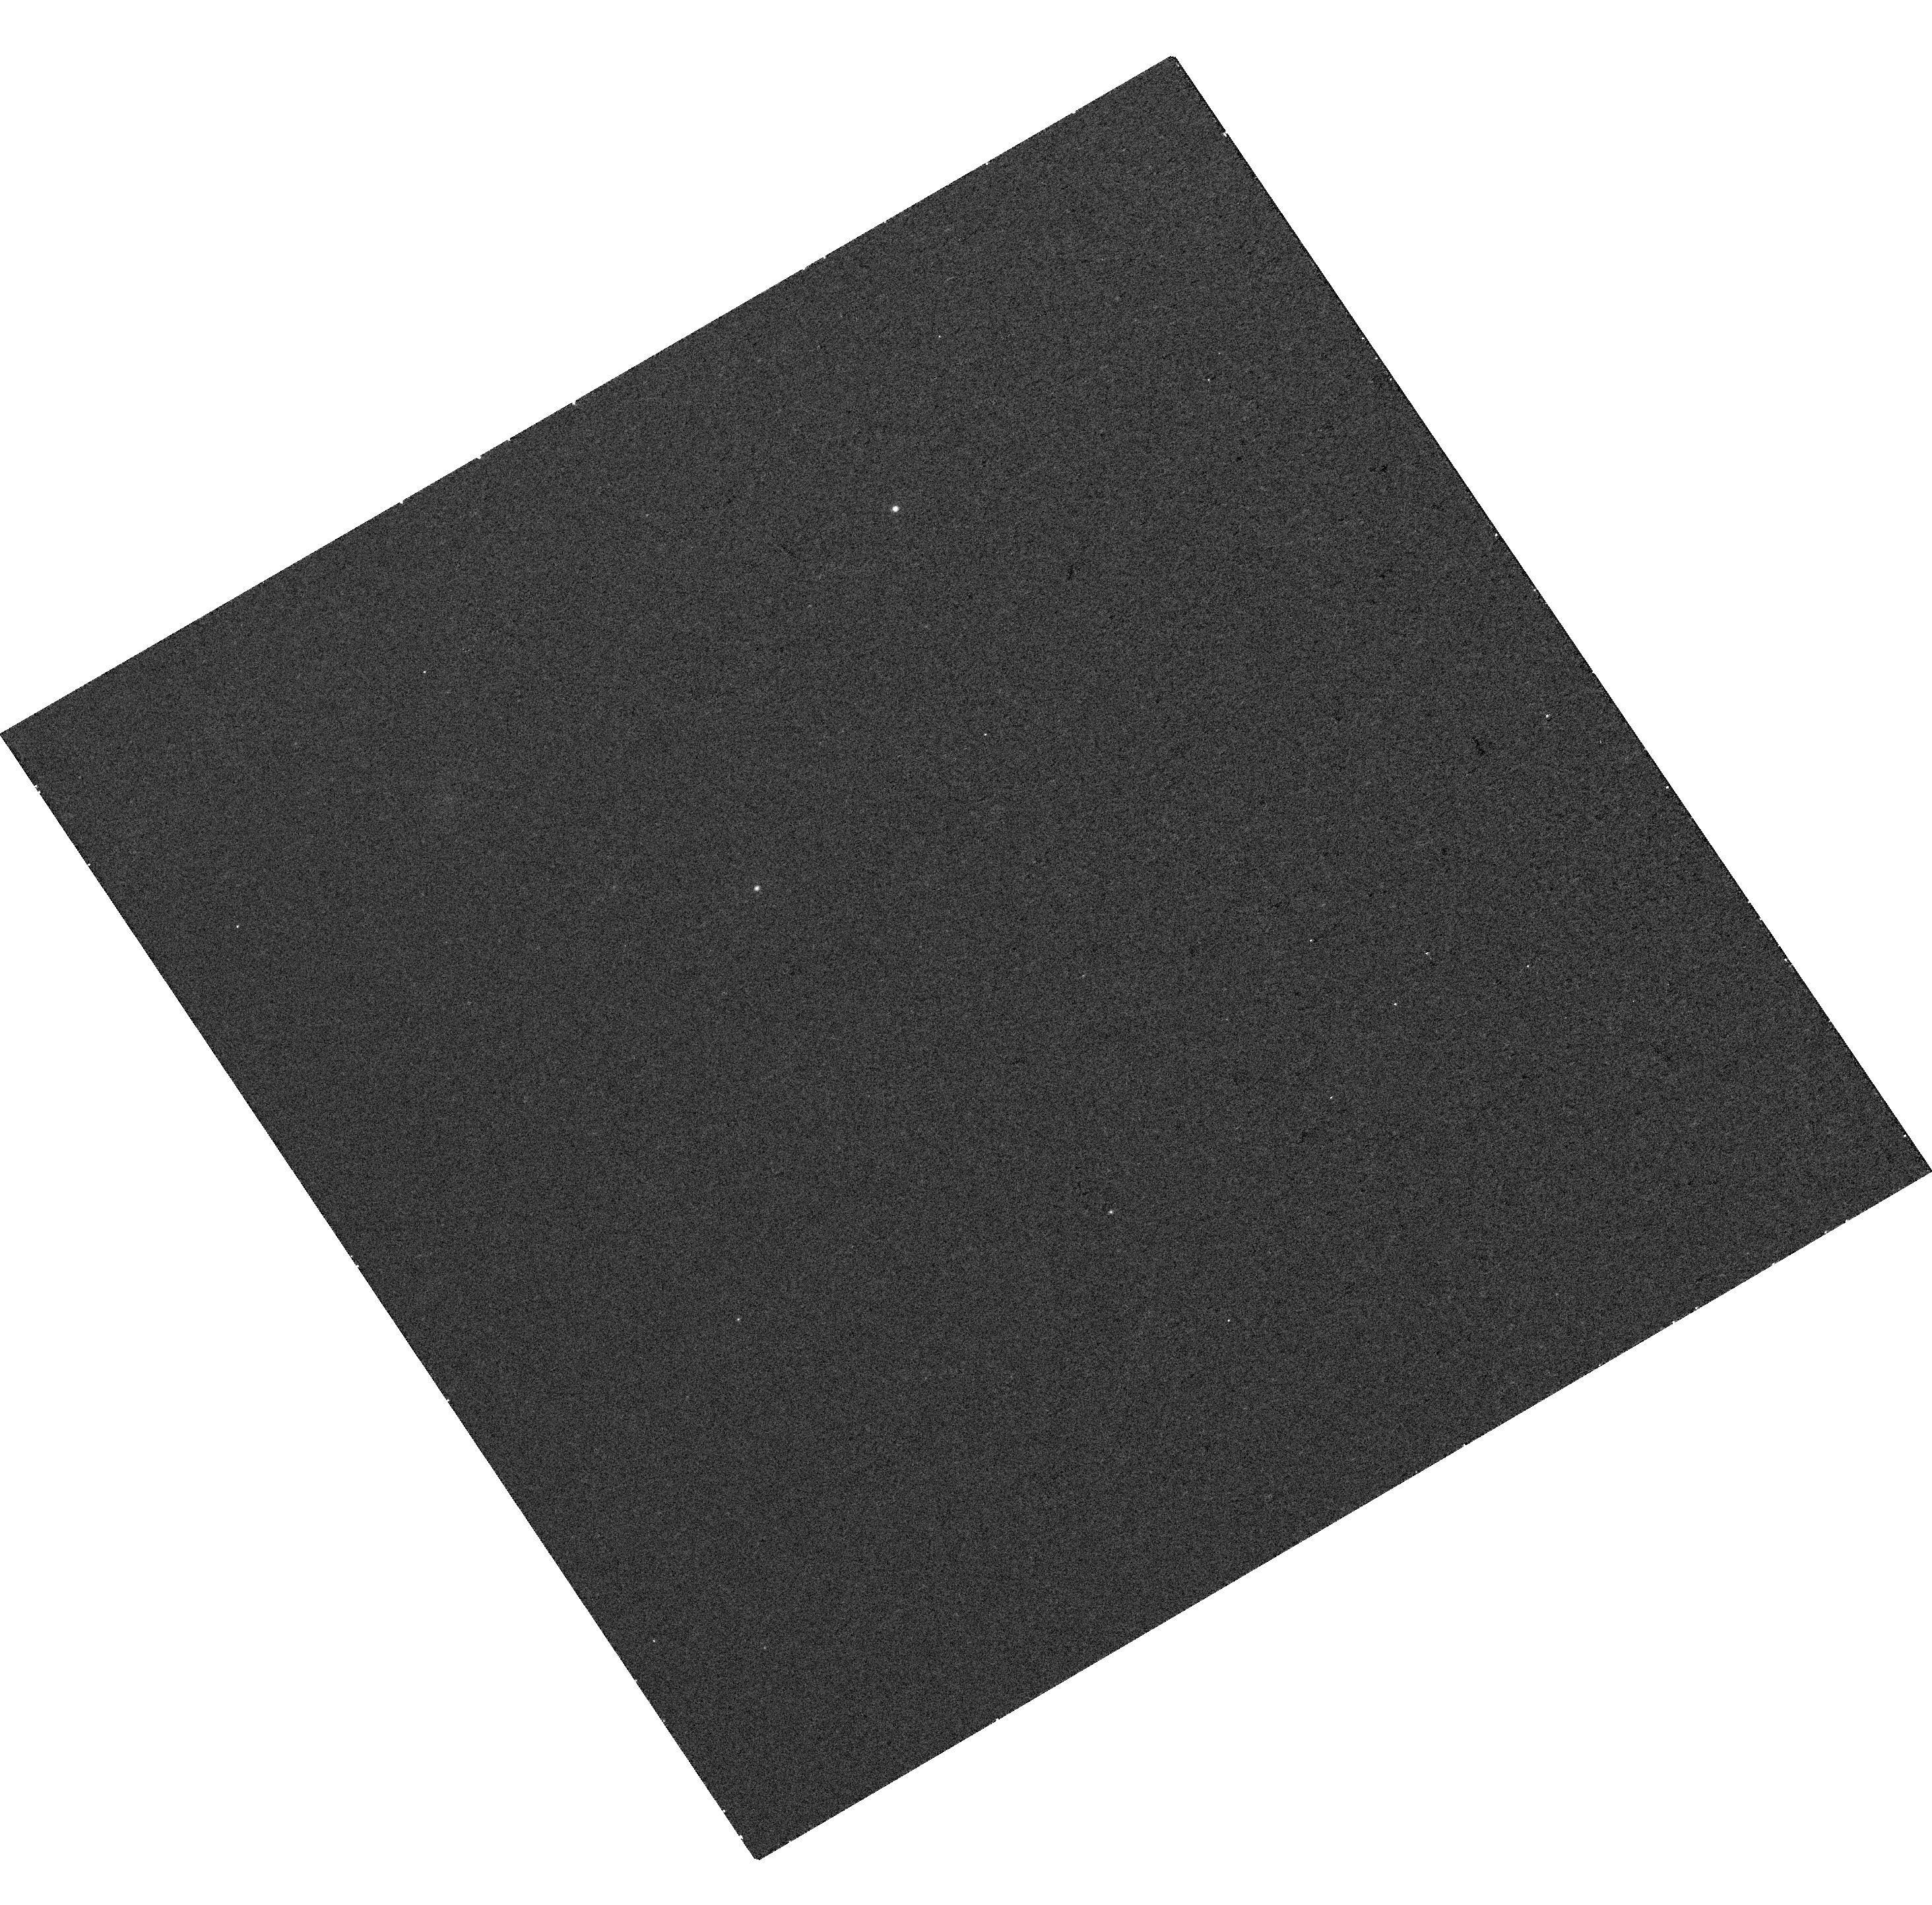
Target: TAURUS2
Instrument: WFC3/UVIS
Filter: F850LP
Exposure: 14 min
Observation ID: hst_15628_07_wfc3_uvis_f850lp_idxq07

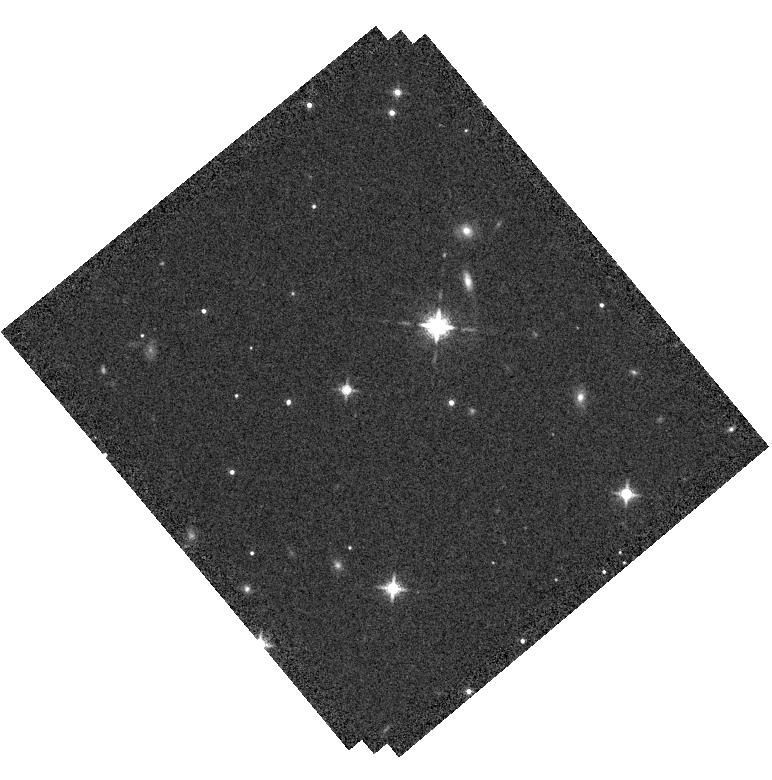
Target: PSOJ077.1+25
Instrument: WFC3/IR
Filter: F127M
Exposure: 10 min
Observation ID: hst_15628_10_wfc3_ir_f127m_idxq10

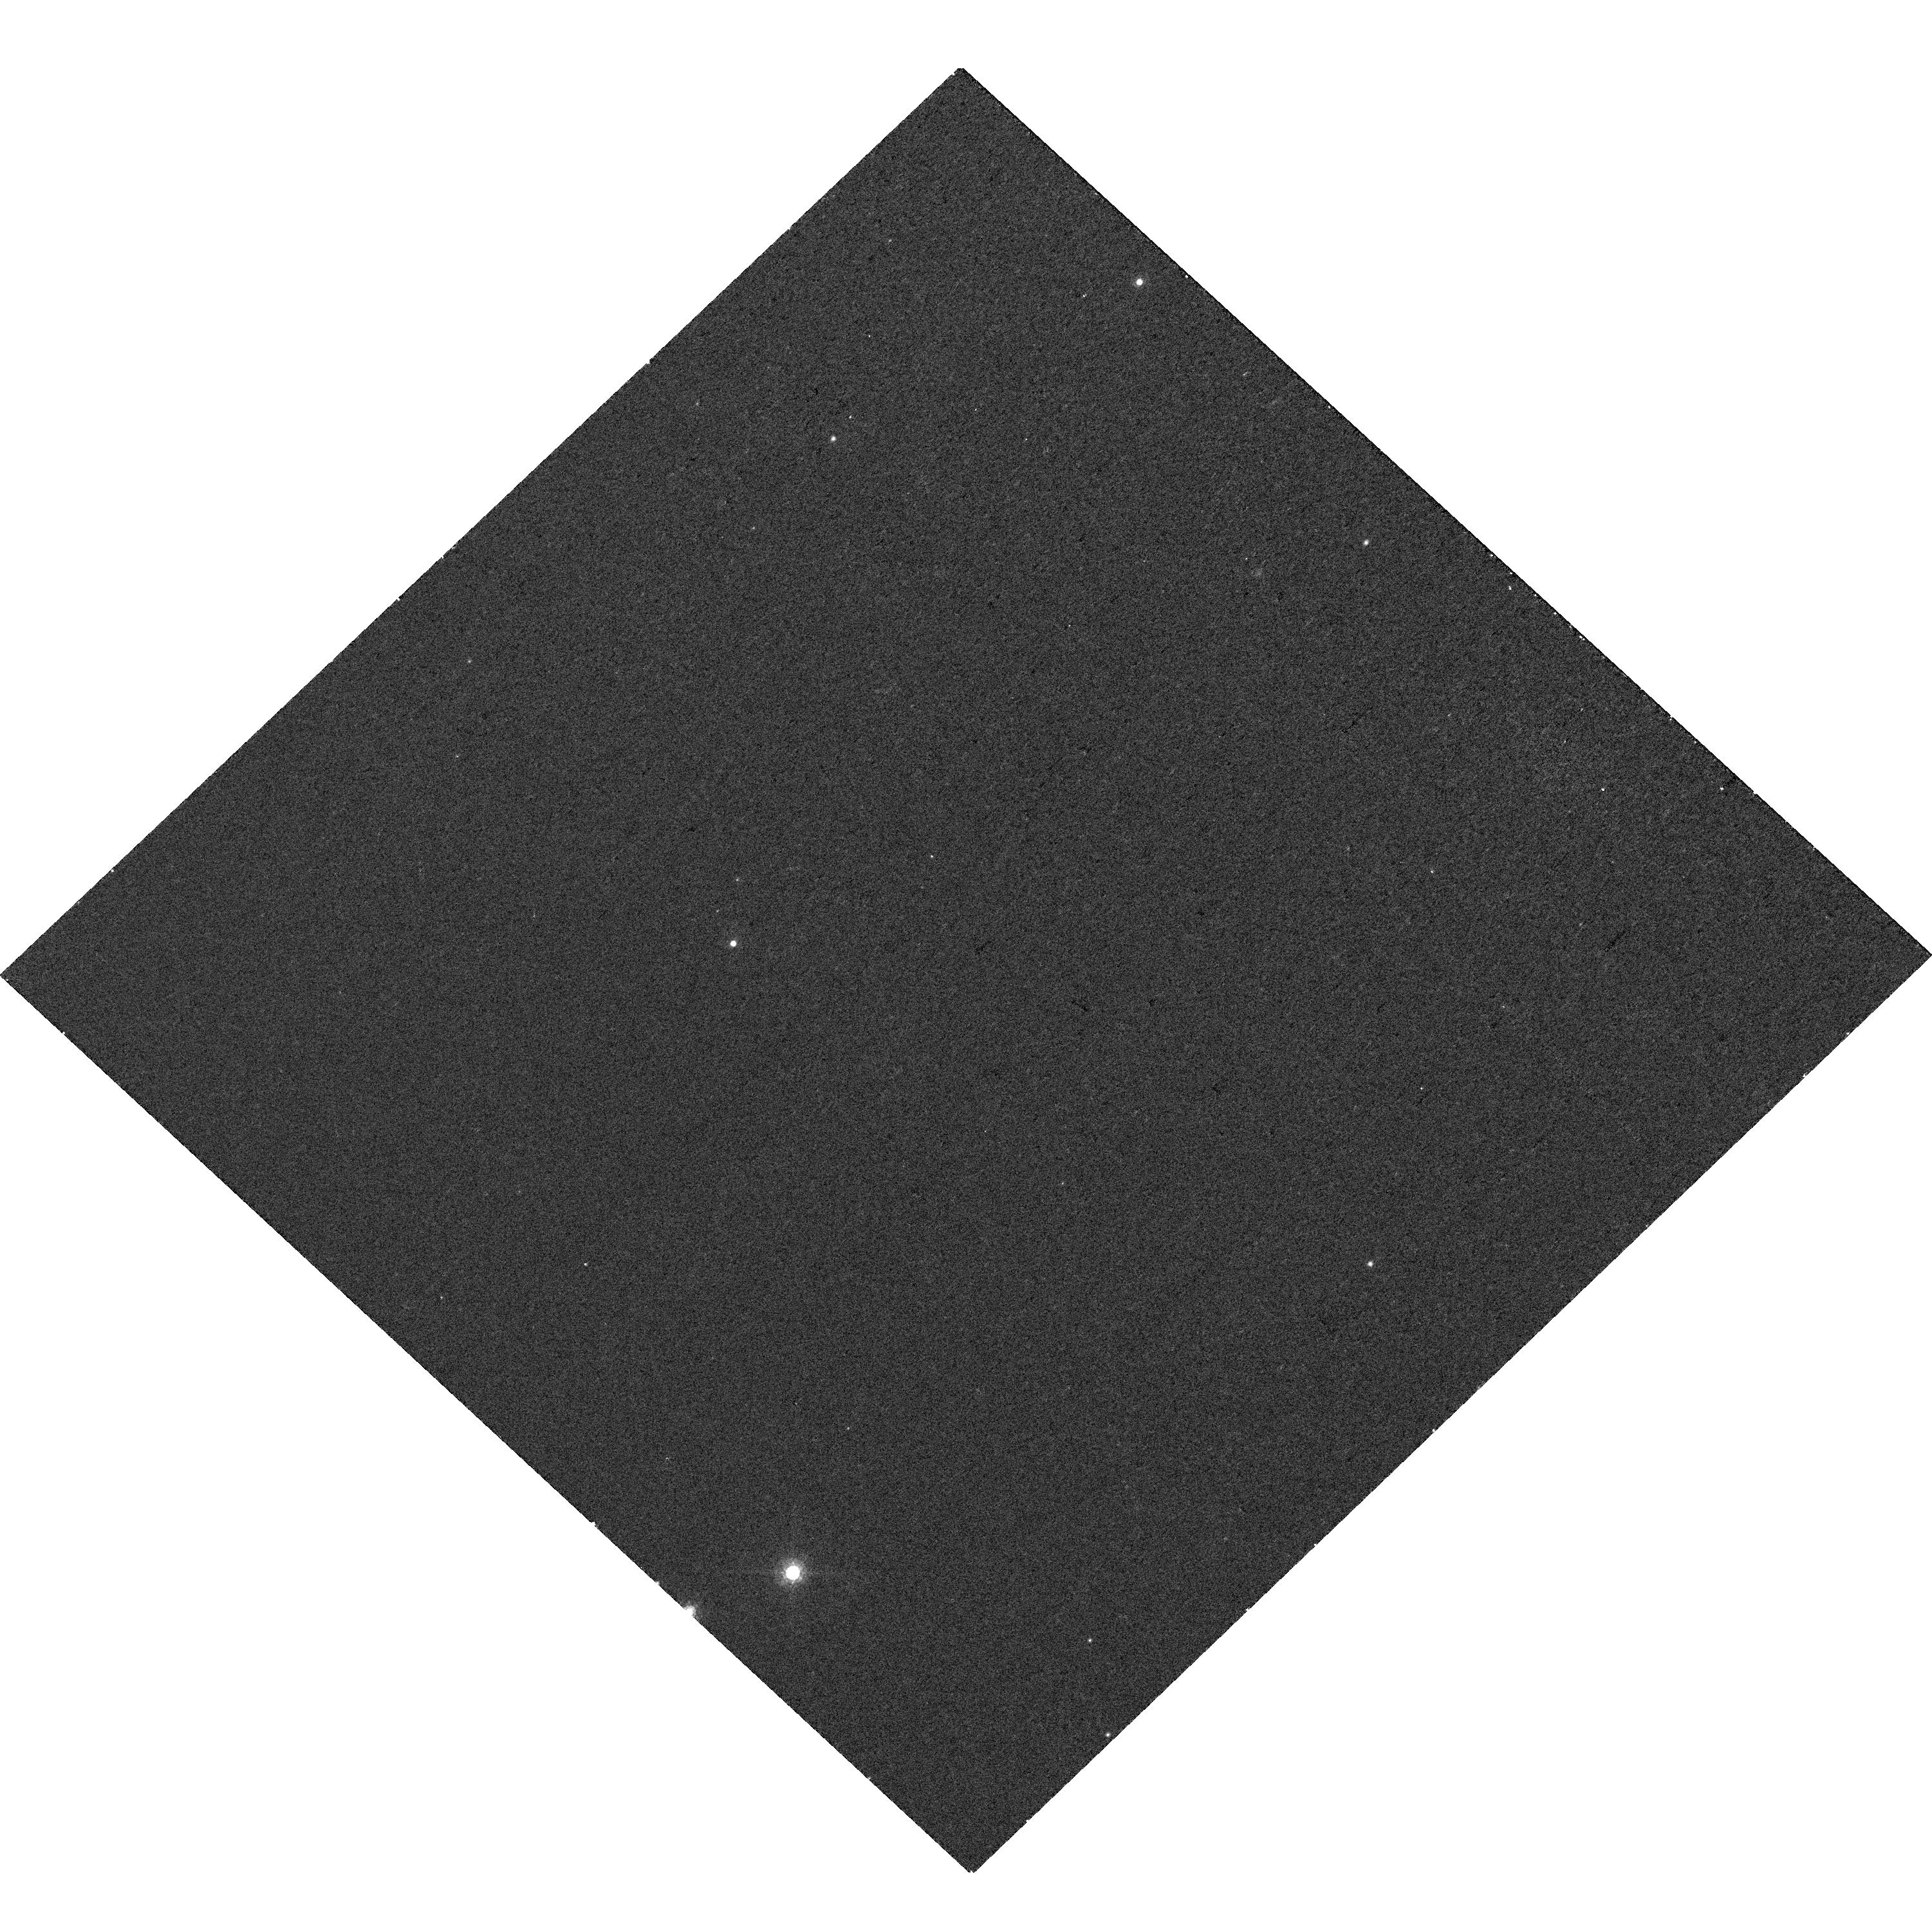
Target: TAURUS8
Instrument: WFC3/UVIS
Filter: F850LP
Exposure: 13 min
Observation ID: hst_15628_13_wfc3_uvis_f850lp_idxq13

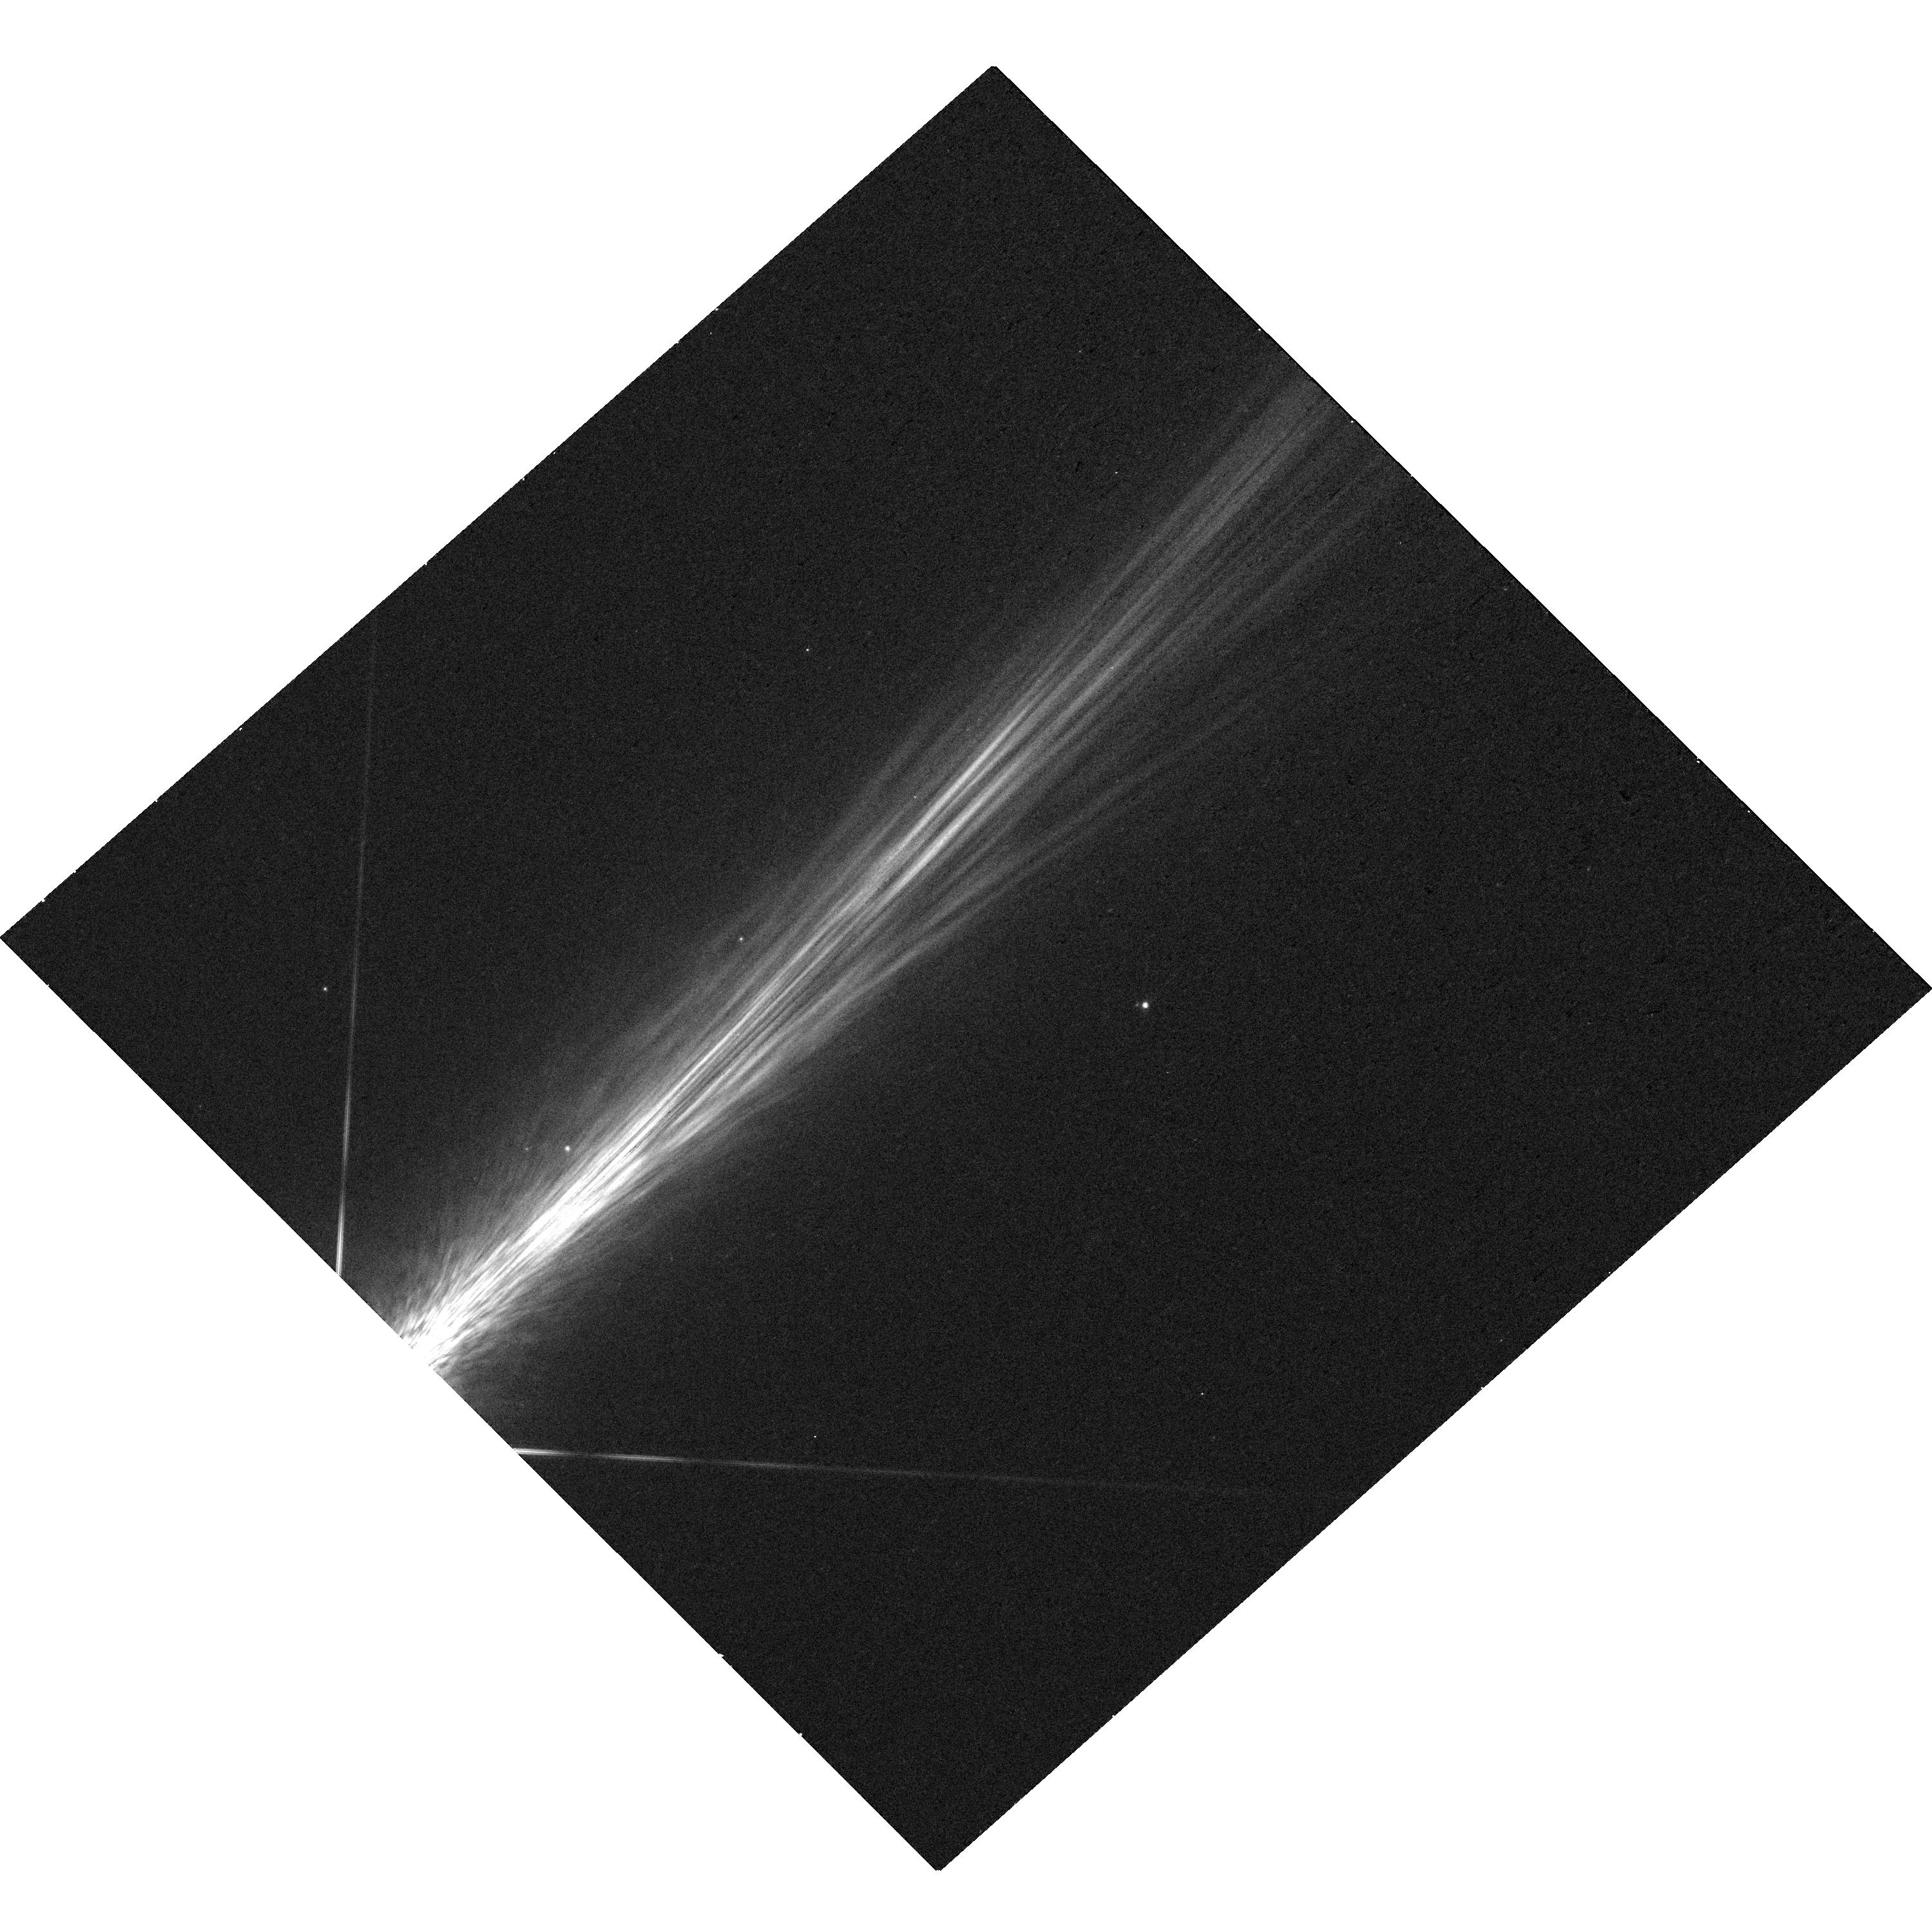
Target: SERPENS6
Instrument: WFC3/UVIS
Filter: F850LP
Exposure: 13 min
Observation ID: hst_15628_31_wfc3_uvis_f850lp_idxq31

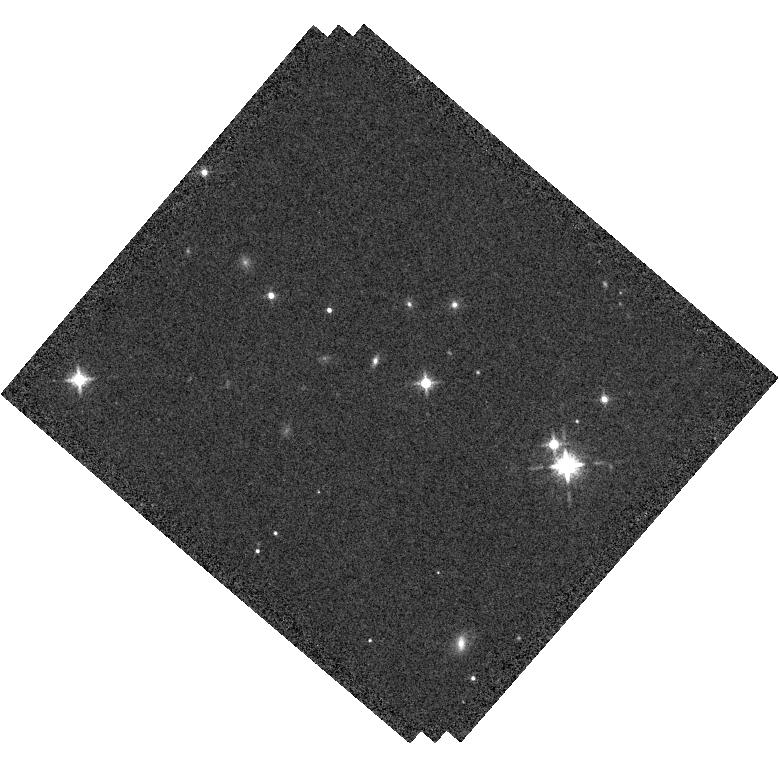
Target: WBIS1845+2758
Instrument: WFC3/IR
Filter: F127M
Exposure: 10 min
Observation ID: hst_15628_34_wfc3_ir_f127m_idxq34

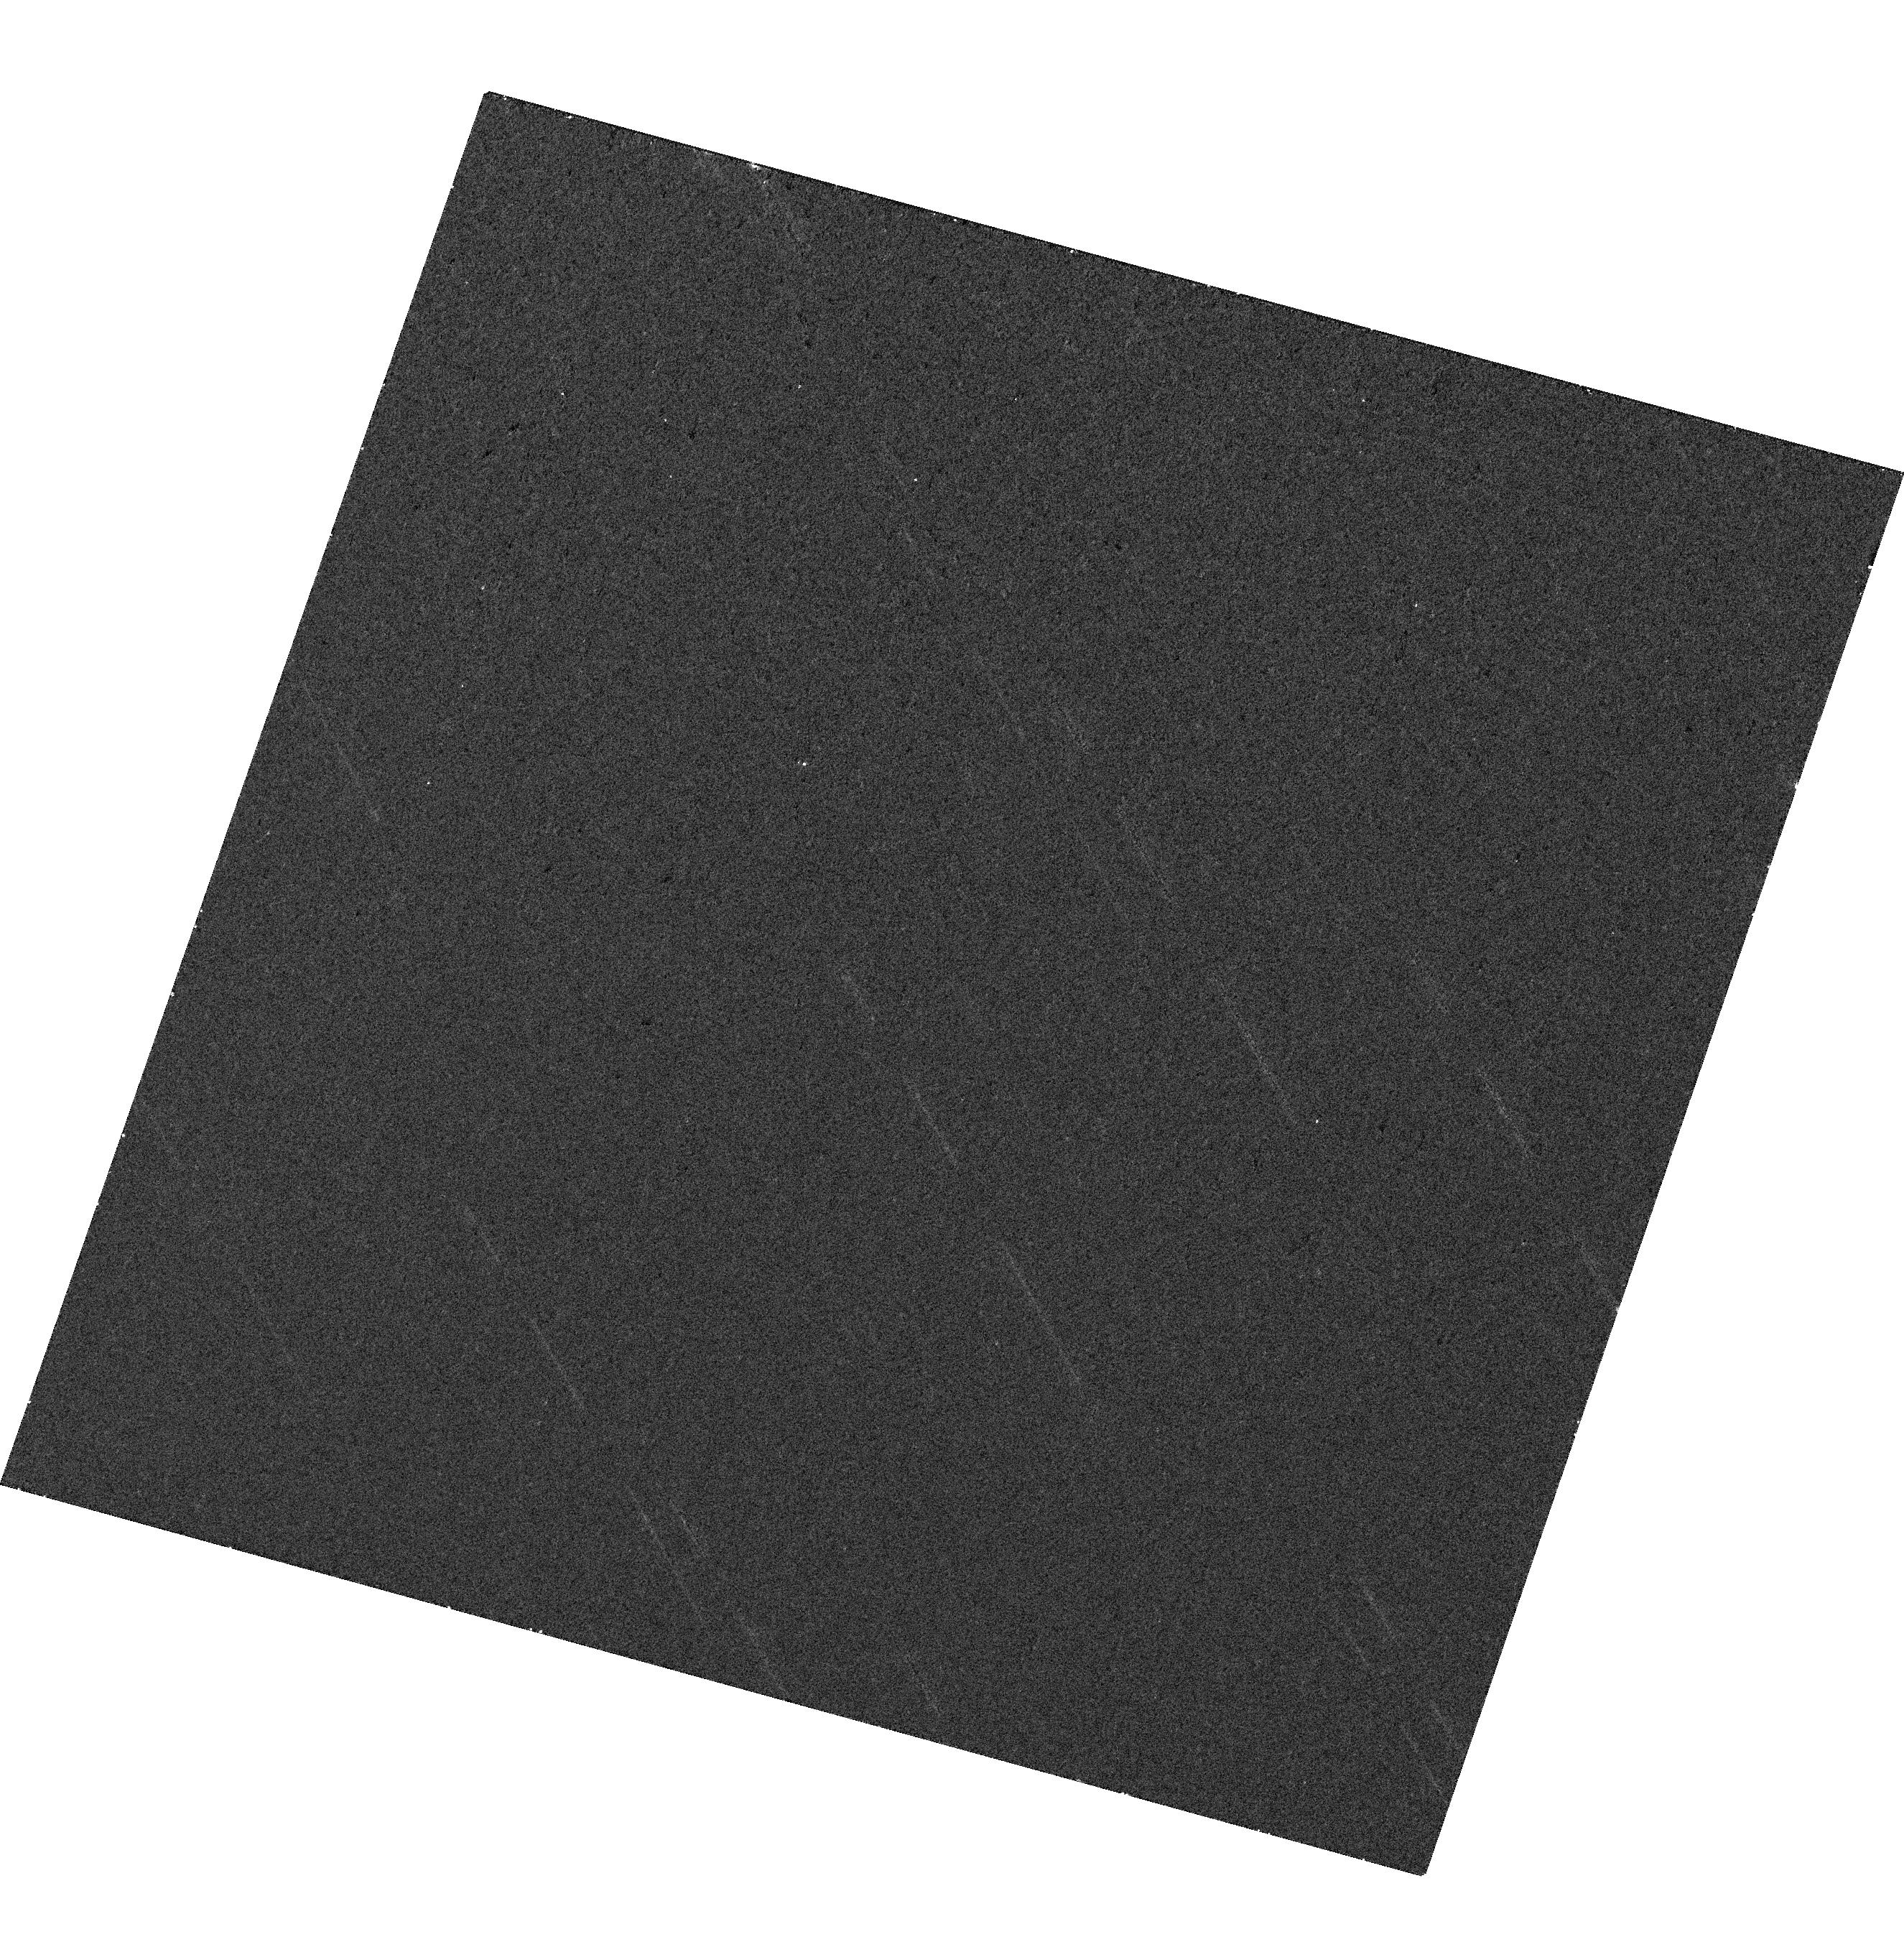
Target: TAURUS22
Instrument: WFC3/UVIS
Filter: F850LP
Exposure: 13 min
Observation ID: hst_15628_22_wfc3_uvis_f850lp_idxq22

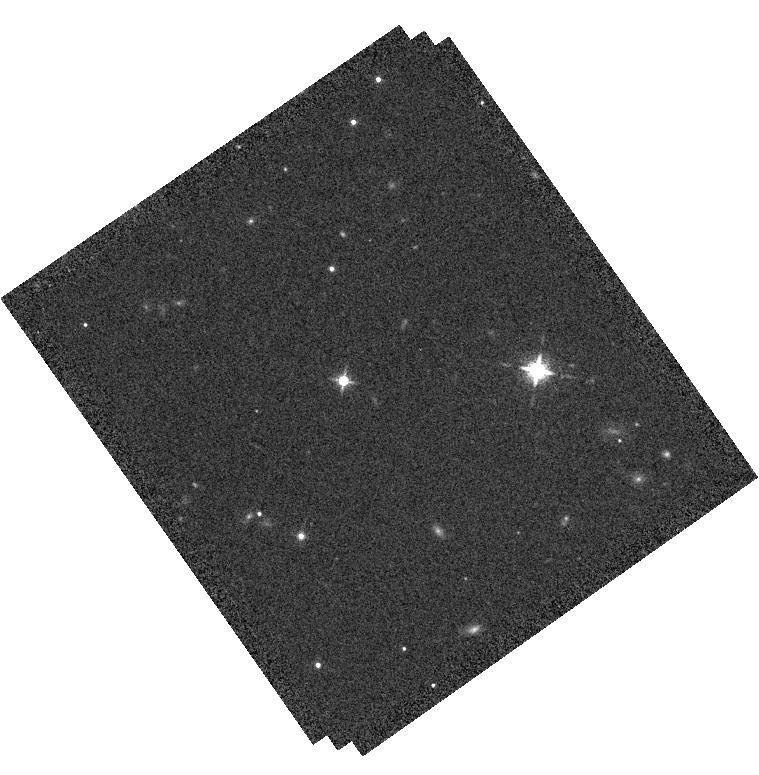
Target: TAURUS12
Instrument: WFC3/IR
Filter: F127M
Exposure: 10 min
Observation ID: hst_15628_15_wfc3_ir_f127m_idxq15

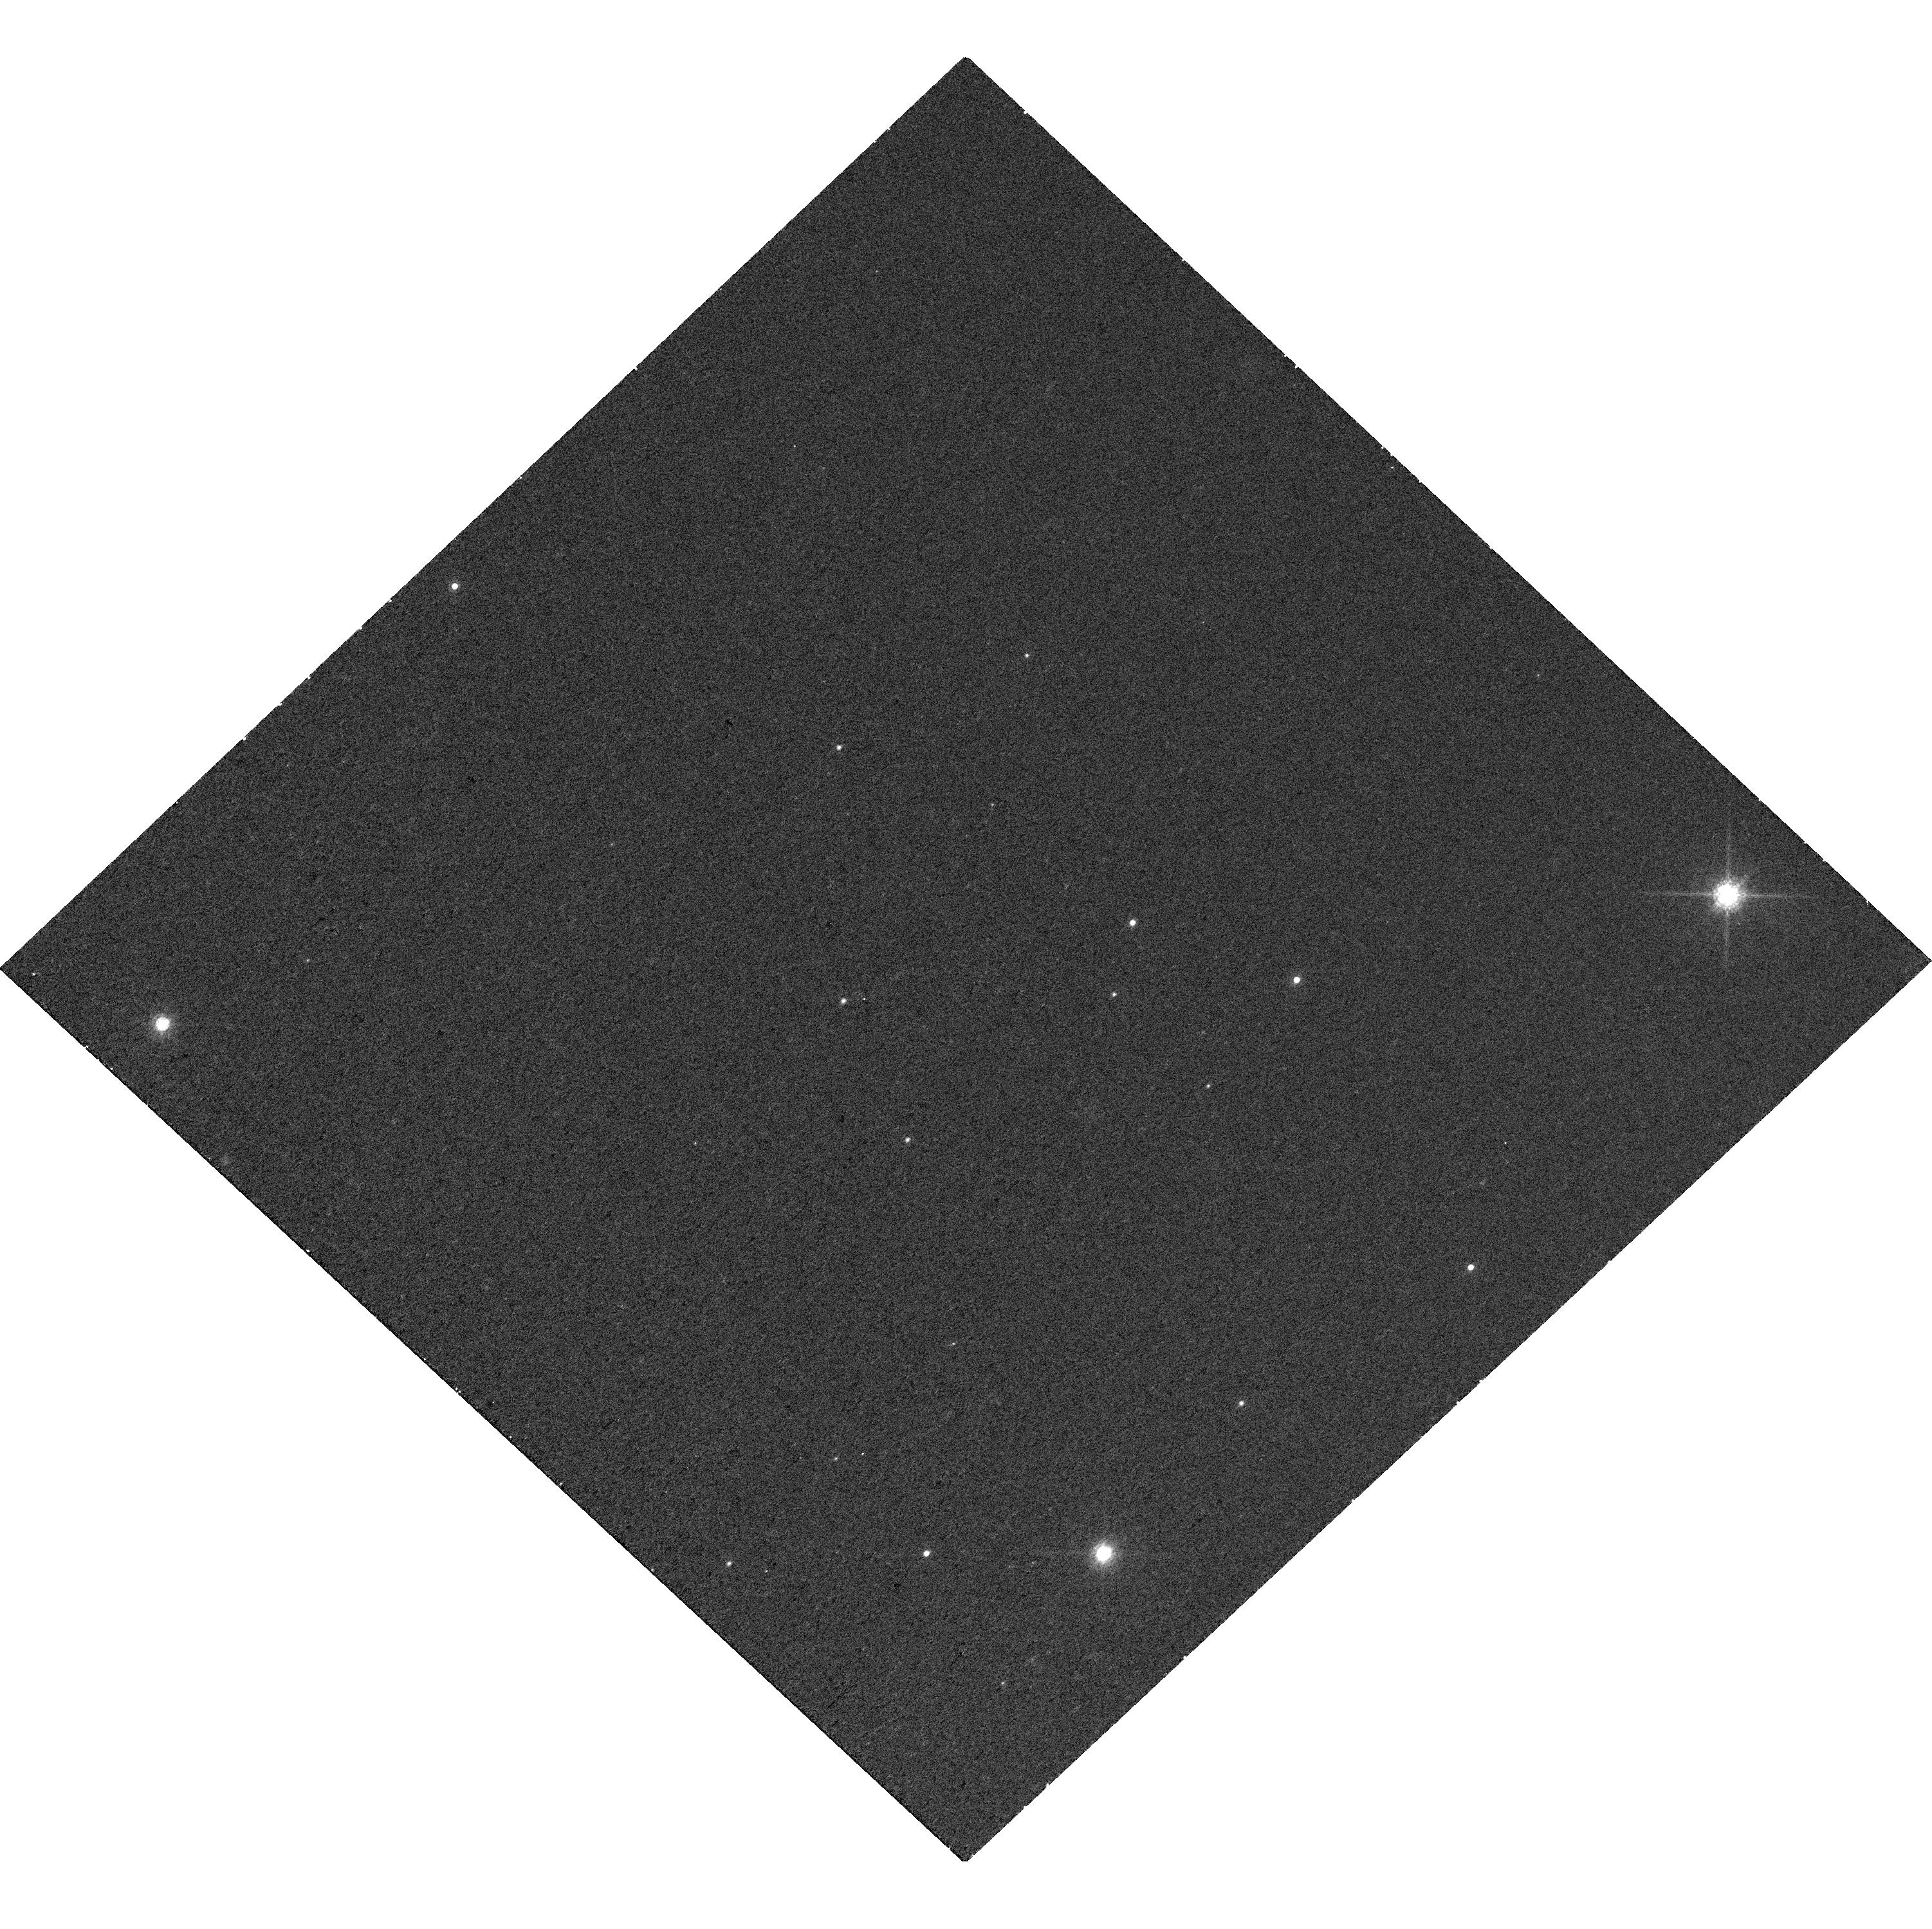
Target: TAURUS26
Instrument: WFC3/UVIS
Filter: F850LP
Exposure: 14 min
Observation ID: hst_15628_25_wfc3_uvis_f850lp_idxq25

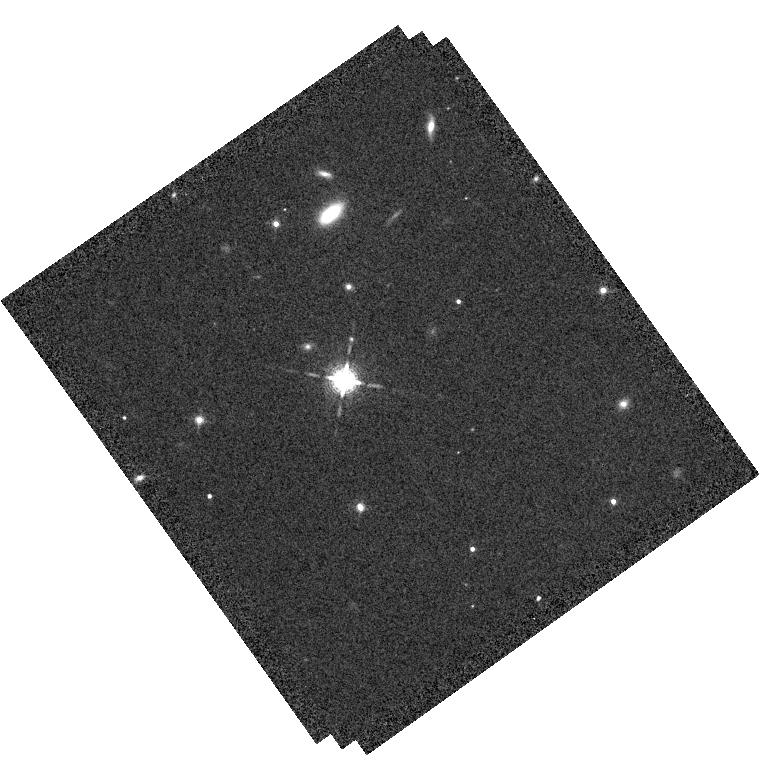
Target: PSO-48870-30188
Instrument: WFC3/IR
Filter: F127M
Exposure: 10 min
Observation ID: hst_15628_39_wfc3_ir_f127m_idxq39

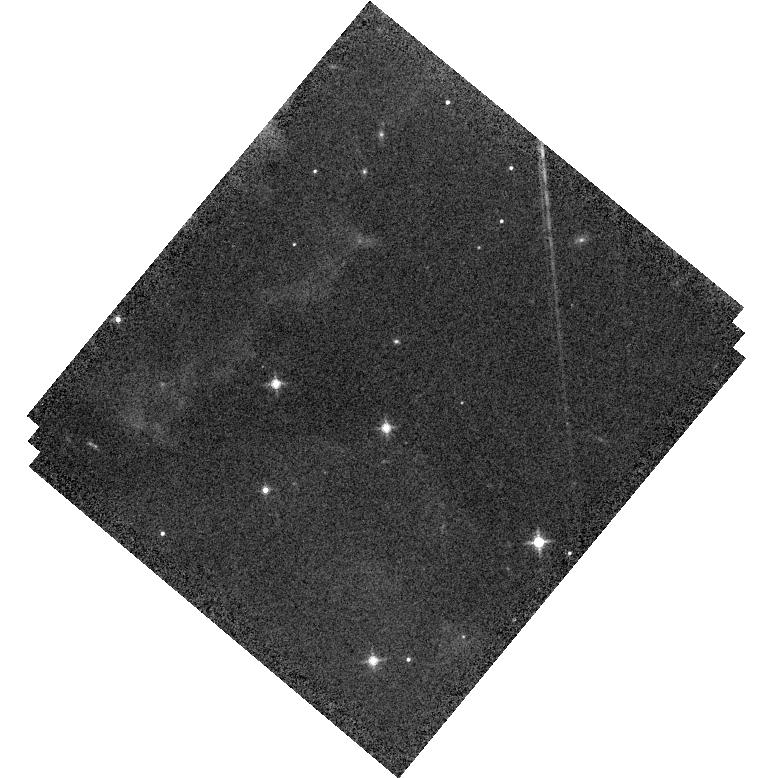
Target: TAURUS6
Instrument: WFC3/IR
Filter: F127M
Exposure: 10 min
Observation ID: hst_15628_09_wfc3_ir_f127m_idxq09

A search for sub-Jupiter mass companions to young planetary mass brown dwarfs (PI: Biller, Beth)

We propose for HST WFC3 follow-up imaging of a newly discovered population of brown dwarf / planetary mass members of Taurus and Serpens, with the goal of imaging the lowest mass object to date, potentially down to sub-Jupiter mass objects. The number of known L-type planetary mass objects in Taurus has increased by an order of magnitude in the last two years, from 1 known L to 16. L-type members of Taurus have estimated masses of 2-7 MJup at ages of 1-10 Myr, thus any companions to these objects will have even lower masses. Thus, this is the first chance to probe multiplicity properties for a purely planetary mass population. This project potentially offers the opportunity to study the atmospheres of sub-Jupiter mass objects similar to those that will be eventually imaged around young stars with future ELT instrumentation and missions such as LUVOIR. HST is critical for this project. HST WFC3 is the only instrument capable of high-resolution imaging in and out of the 1.45 um water absorption feature which uniquely identifies substellar and planetary mass objects. Using a reddening insensitive index built from photometry in the F850LP, F127M, and F139M filters, we will be able to immediately distinguish bonafide companions from the reddened background stars that are the dominant source of contaminants.